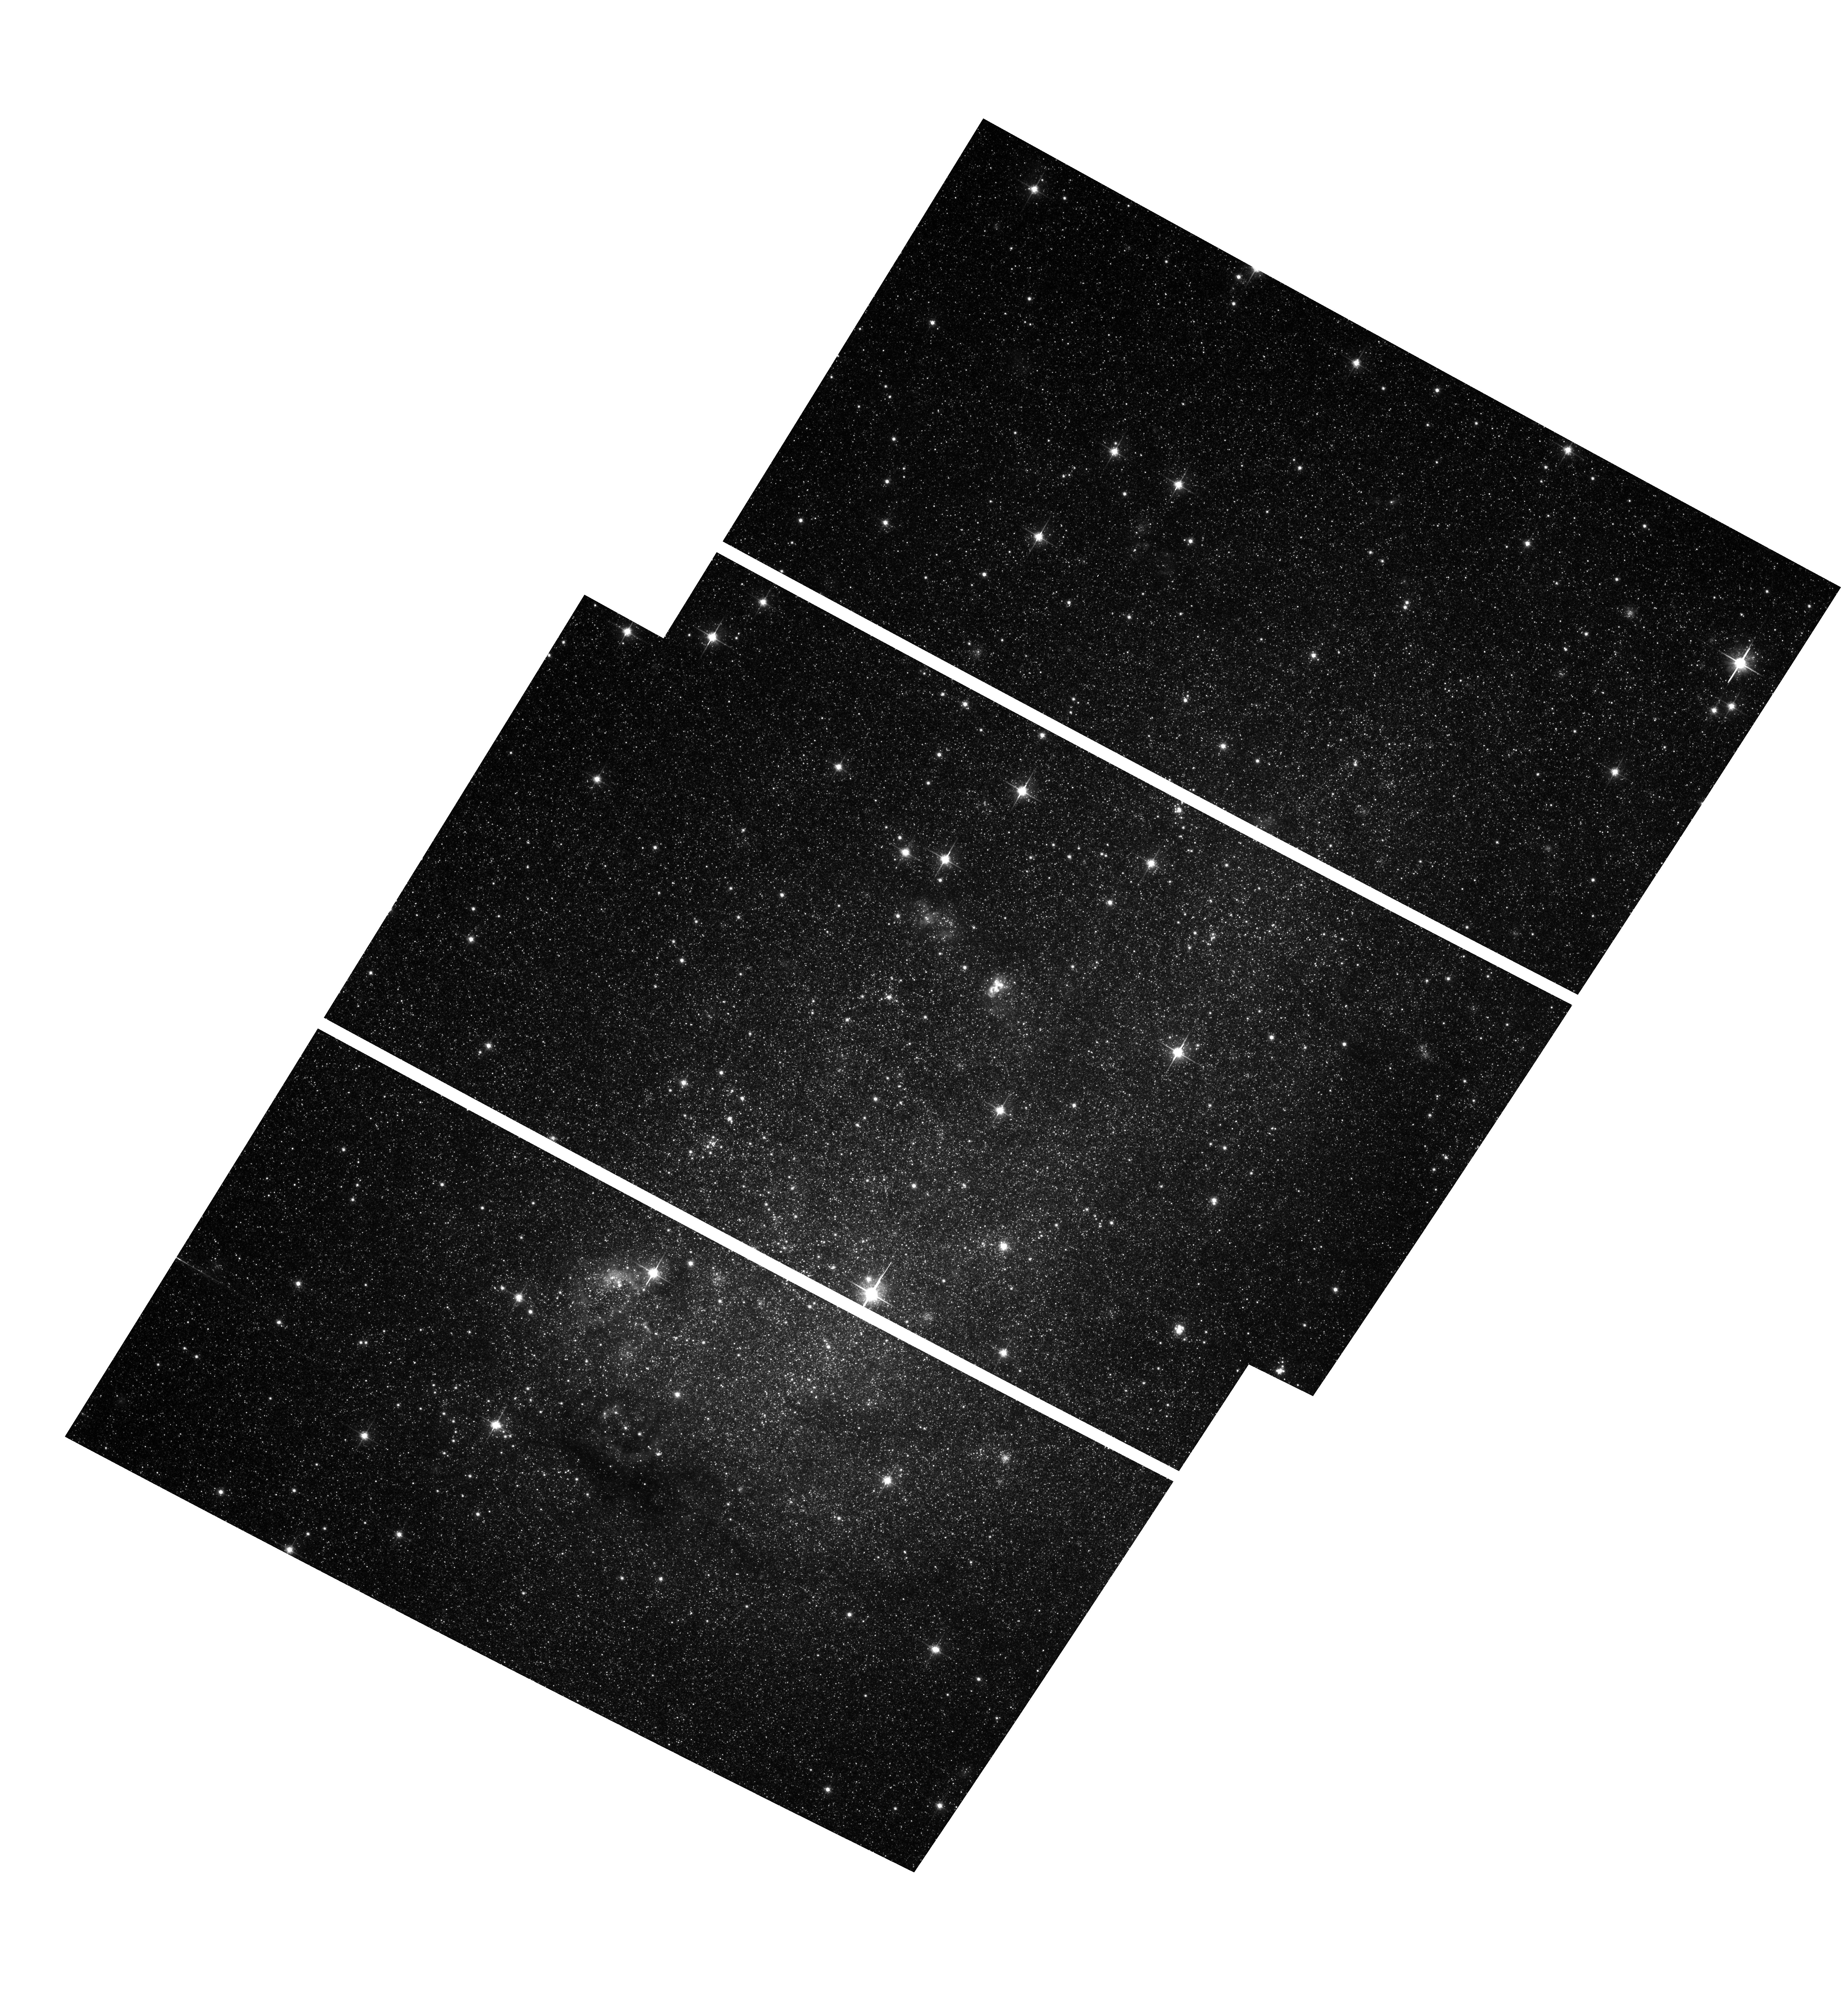
Target: IC10-POS2. Instrument: ACS/WFC. Filter: F814W. Exposure: 36 min. Observation ID: hst_9683_01_acs_wfc_f814w_j8jg01

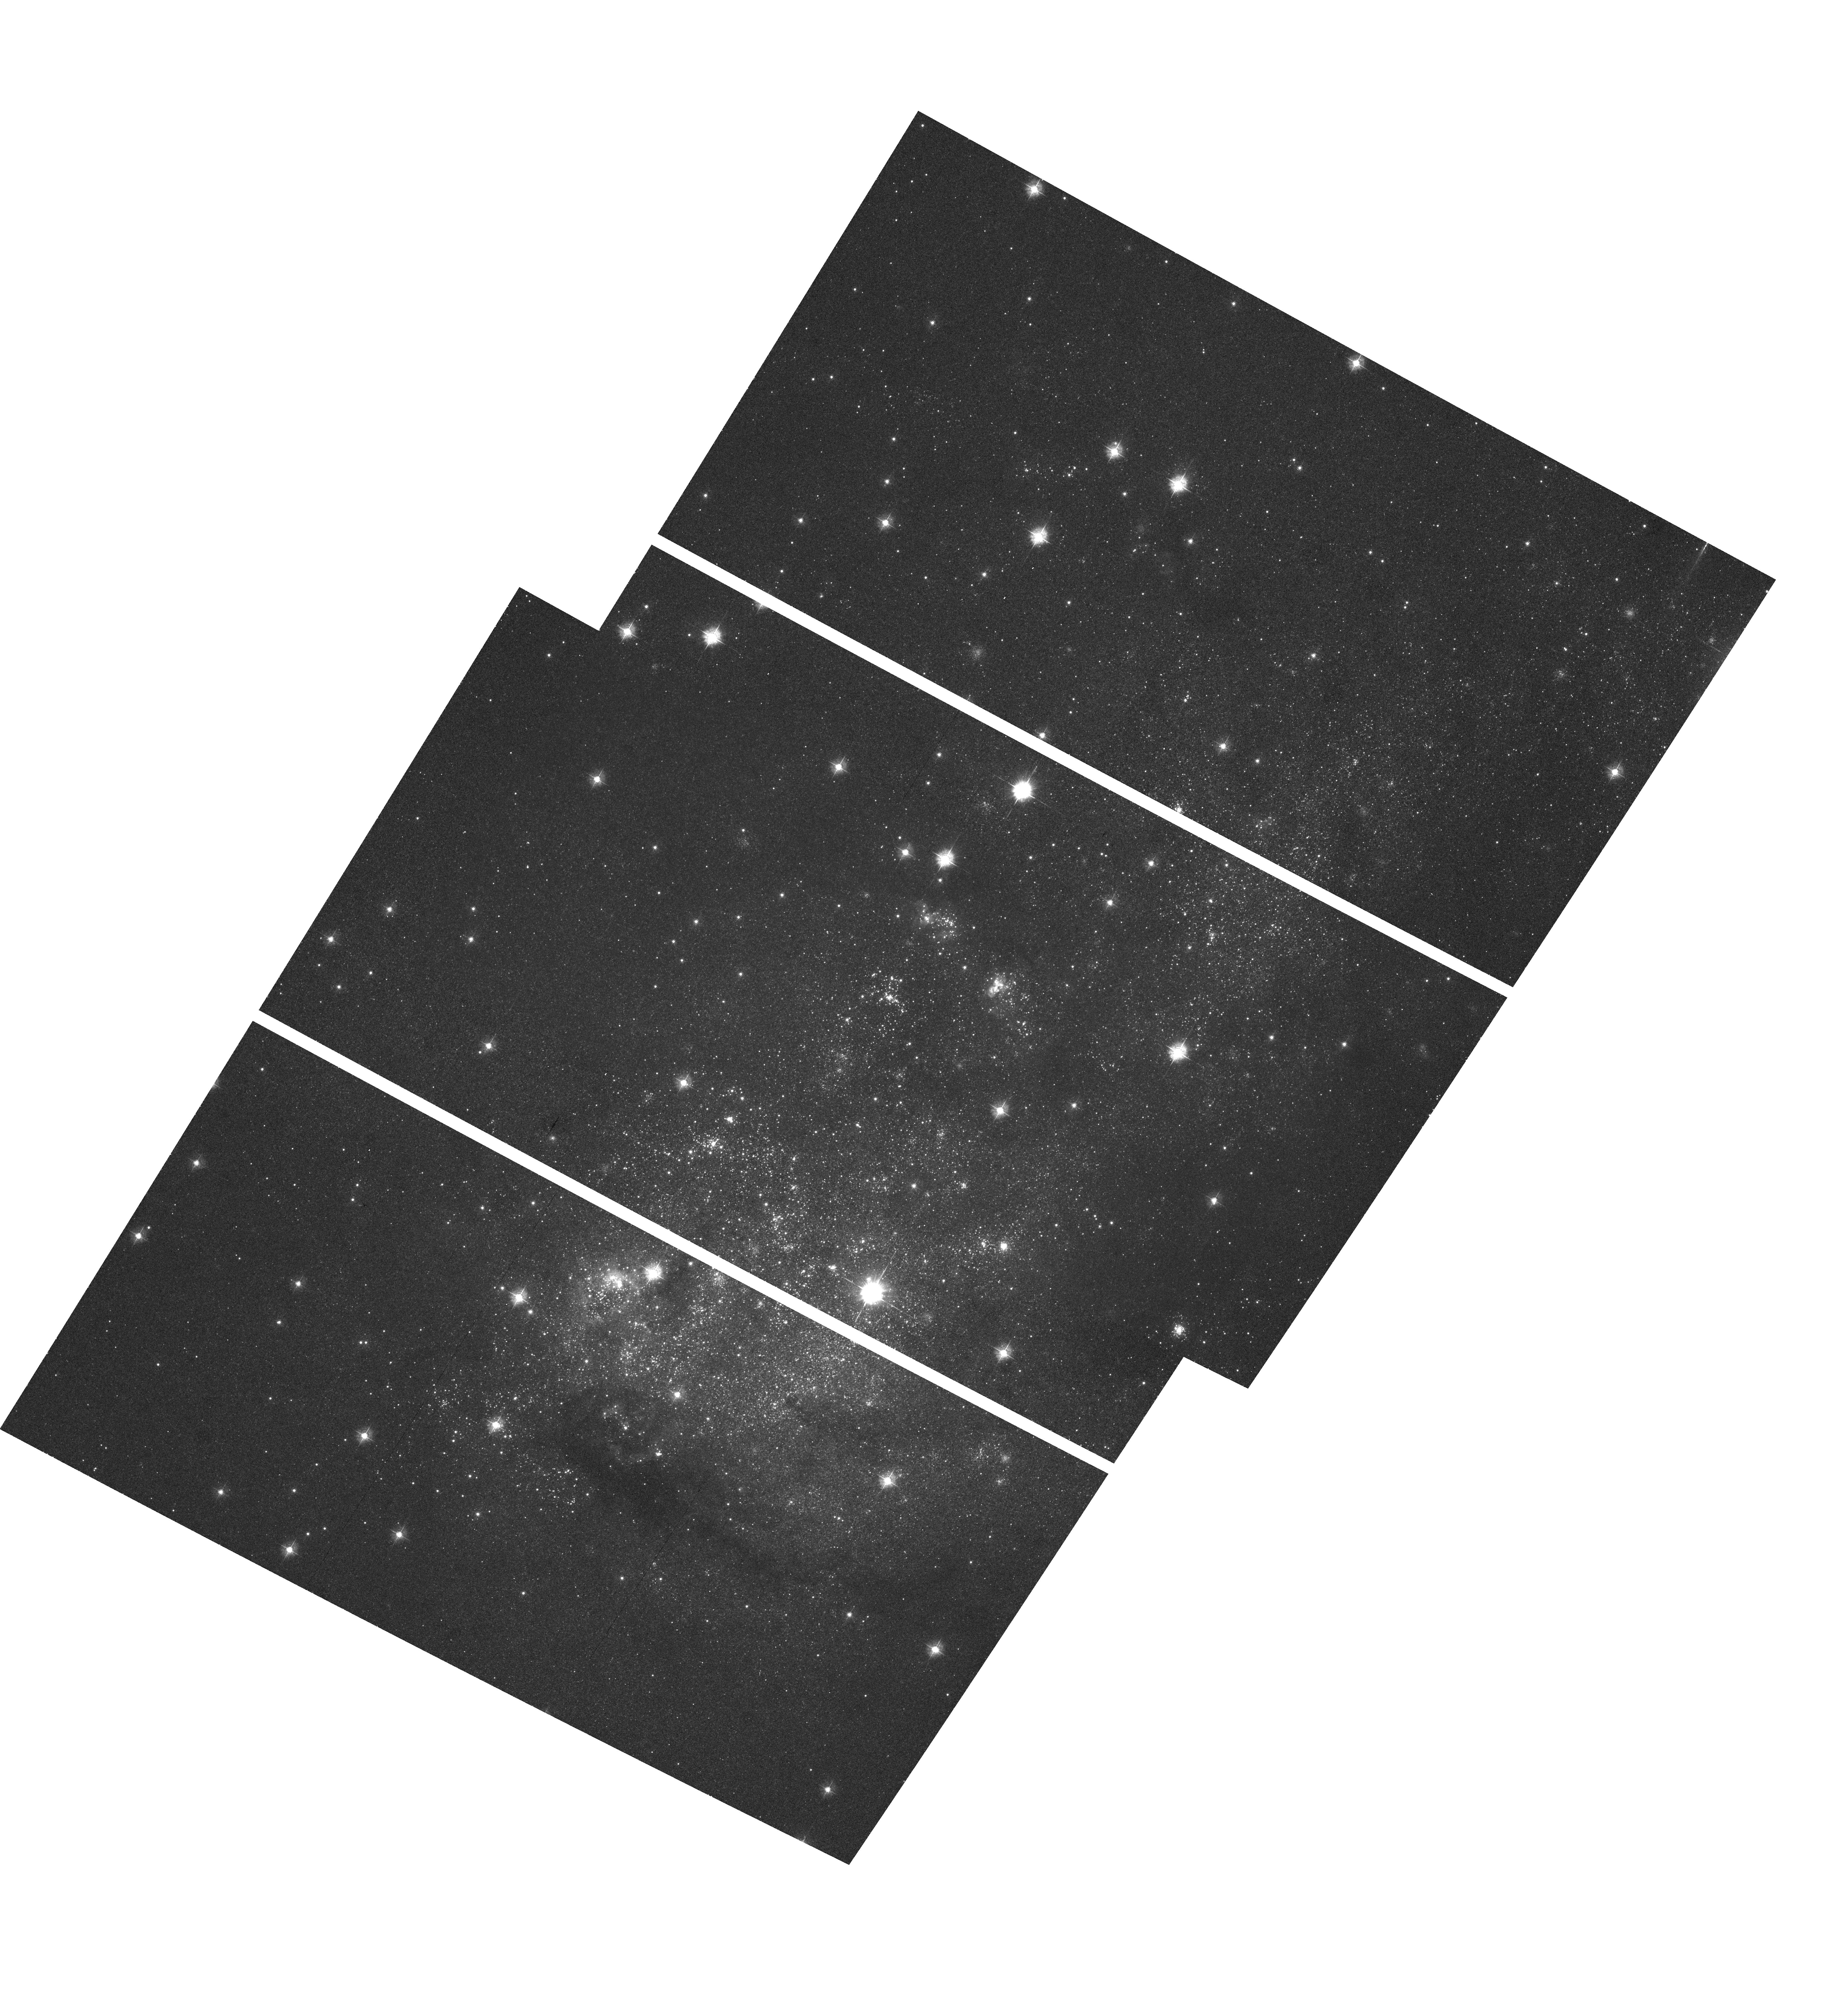
Target: IC10-POS1. Instrument: ACS/WFC. Filter: F435W. Exposure: 34 min. Observation ID: hst_9683_01_acs_wfc_f435w_j8jg01

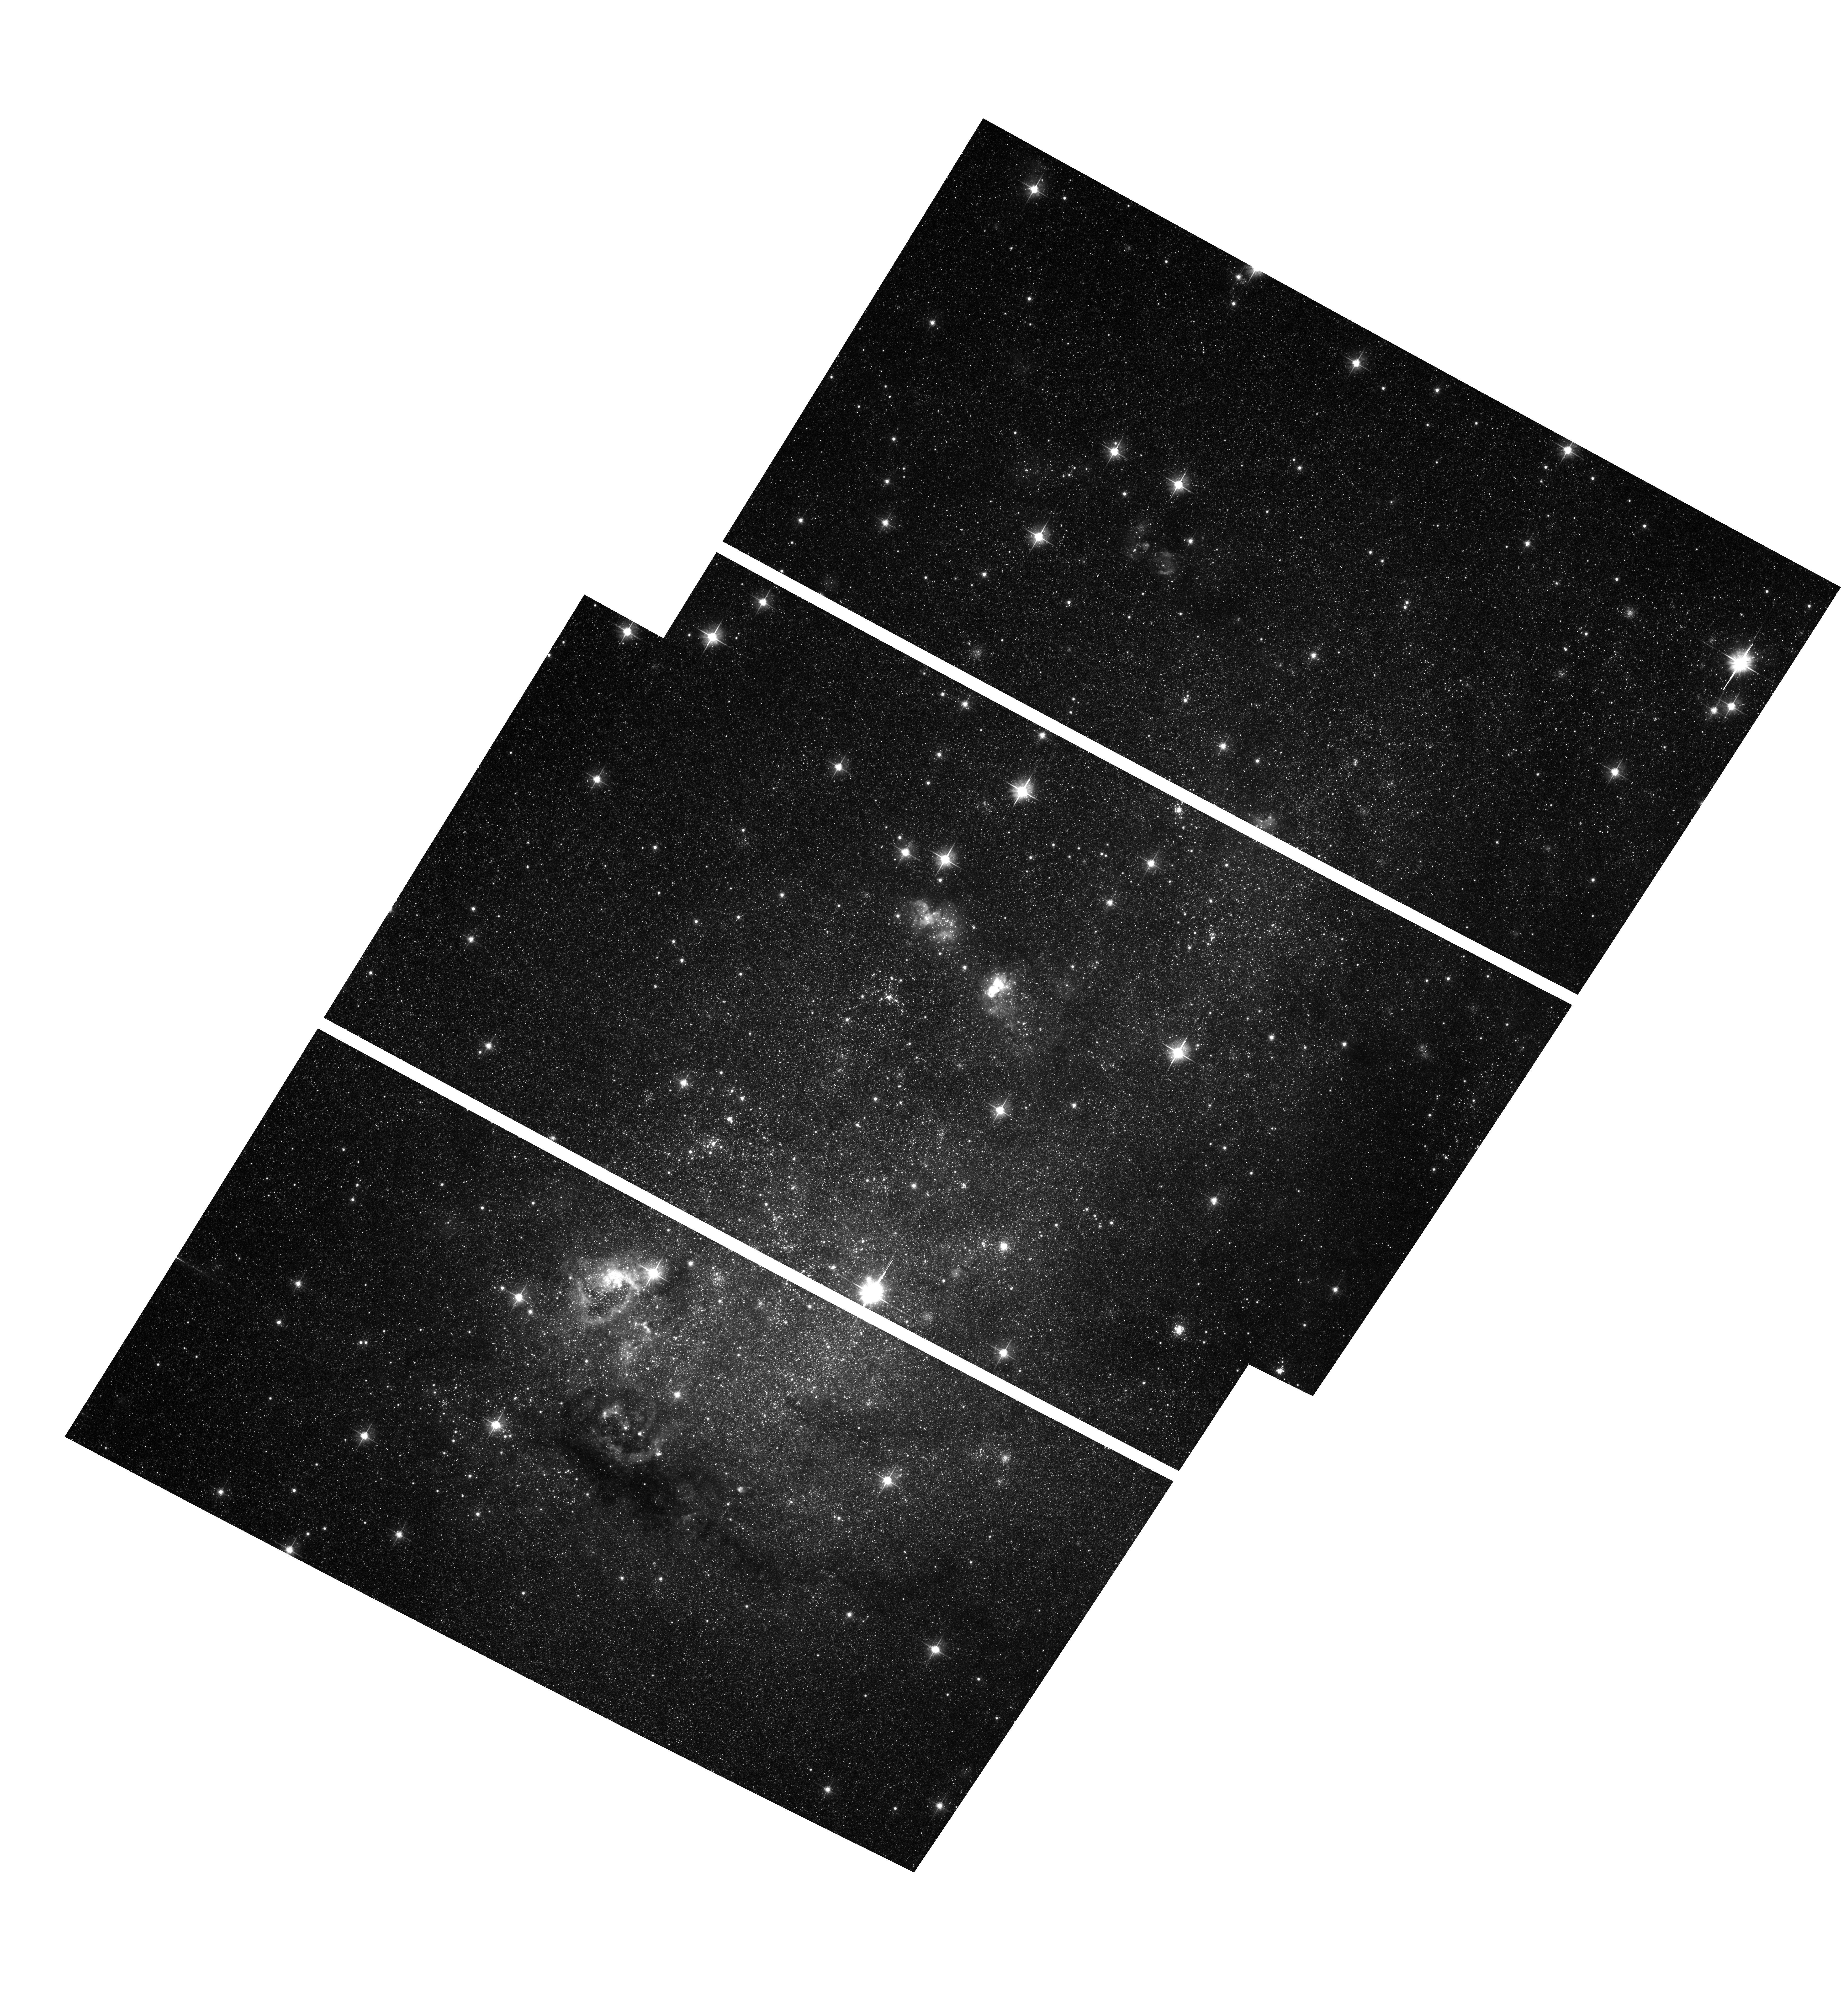
Target: IC10-POS2. Instrument: ACS/WFC. Filter: F606W. Exposure: 36 min. Observation ID: hst_9683_01_acs_wfc_f606w_j8jg01

A Chandra and HST Study of IC 10: The Nearest Starburst Galaxy to the Milky Way (PI: Bauer, Franz)

We propose joint Chandra and HST observations of IC 10, the nearest starburst galaxy to the Milky Way (0.8 Mpc). We detected a possible ultraluminous X-ray binary in IC 10 (hearafter X-1) with ROSAT, but its properties were very poorly constrained. Chandra+HST will provide a far better measure of X-1's luminosity, spectrum, environment, and position (Wolf-Rayet companion?). The Chandra image will also allow us to study most high-state X-ray binaries and the brightest young, evolving supernova remnants in IC 10, while the HST images will constrain the properties of the intermediate stellar mass population over much of the galaxy. This combination will thus offer a high-resolution glimpse into the early stages of stellar evolution, enabling us to test ideas about the starburst processes.